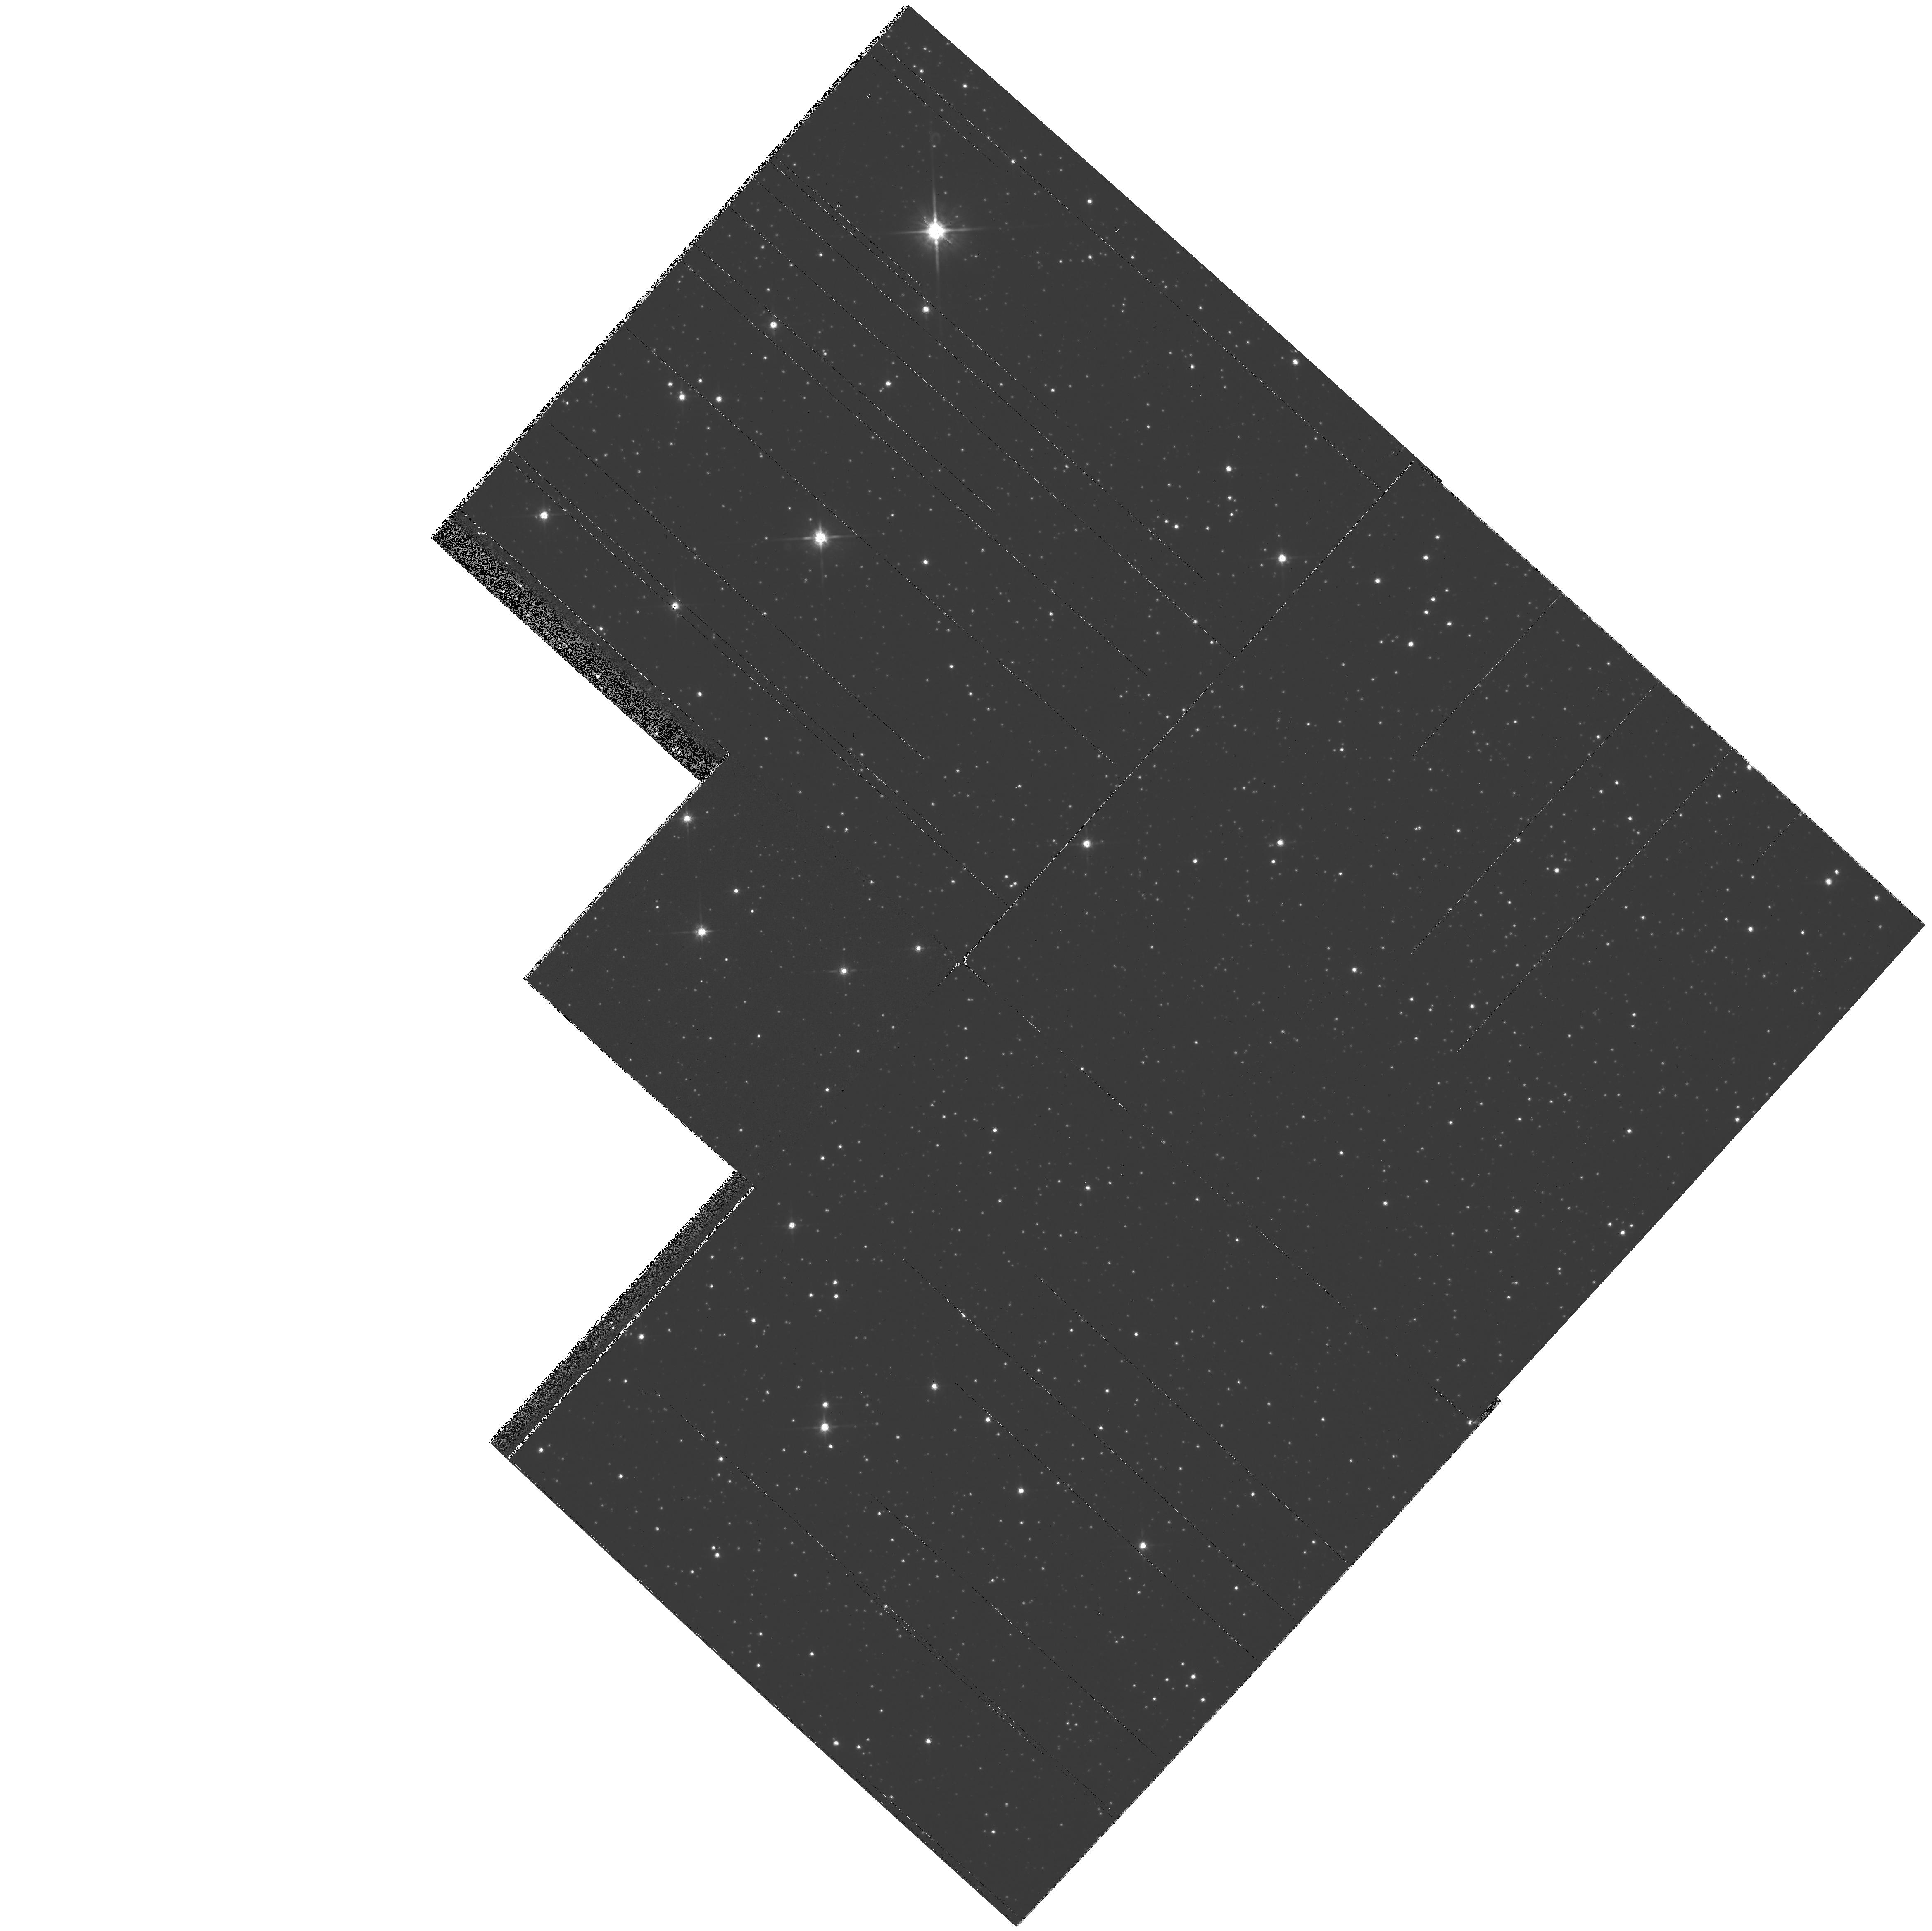
Target: SAKURAI-NOVALIKE-VAR
Instrument: WFPC2/PC
Filter: F814W
Exposure: 2 min
Observation ID: hst_7476_04_wfpc2_pc_f814w_u43o04

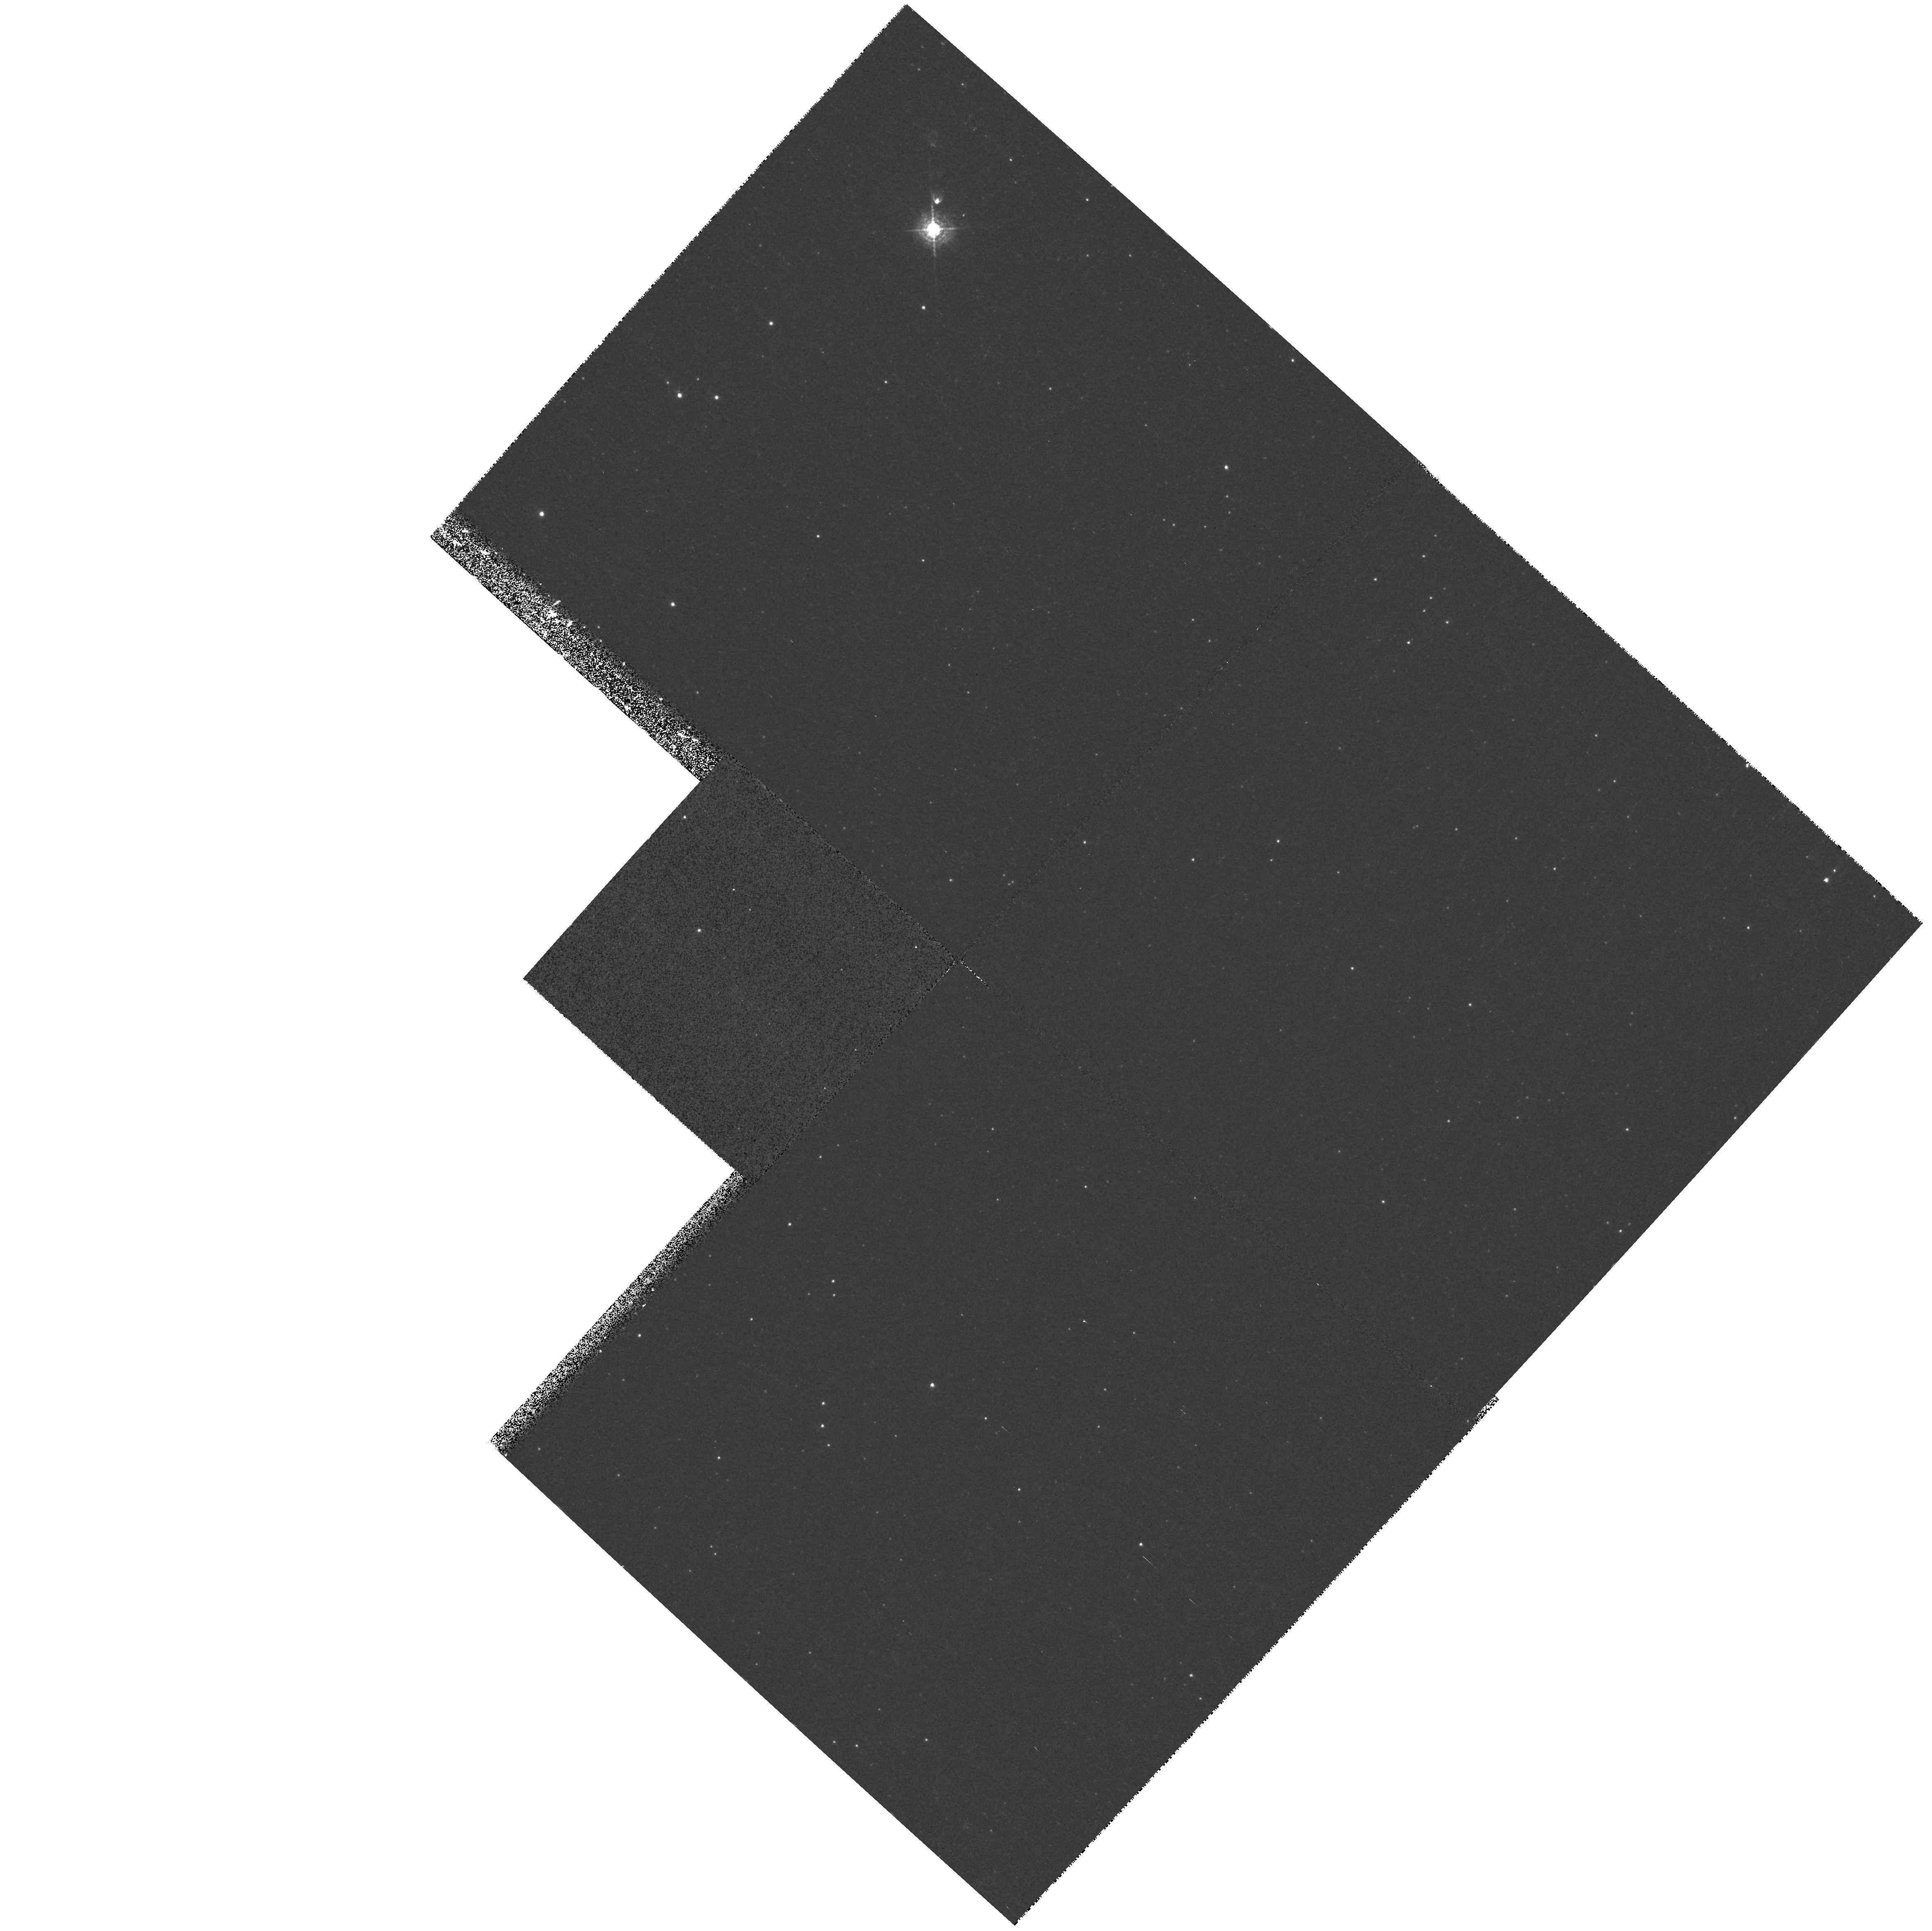
Target: SAKURAI-NOVALIKE-VAR
Instrument: WFPC2/PC
Filter: F502N
Exposure: 11 min
Observation ID: hst_7476_04_wfpc2_pc_f502n_u43o04

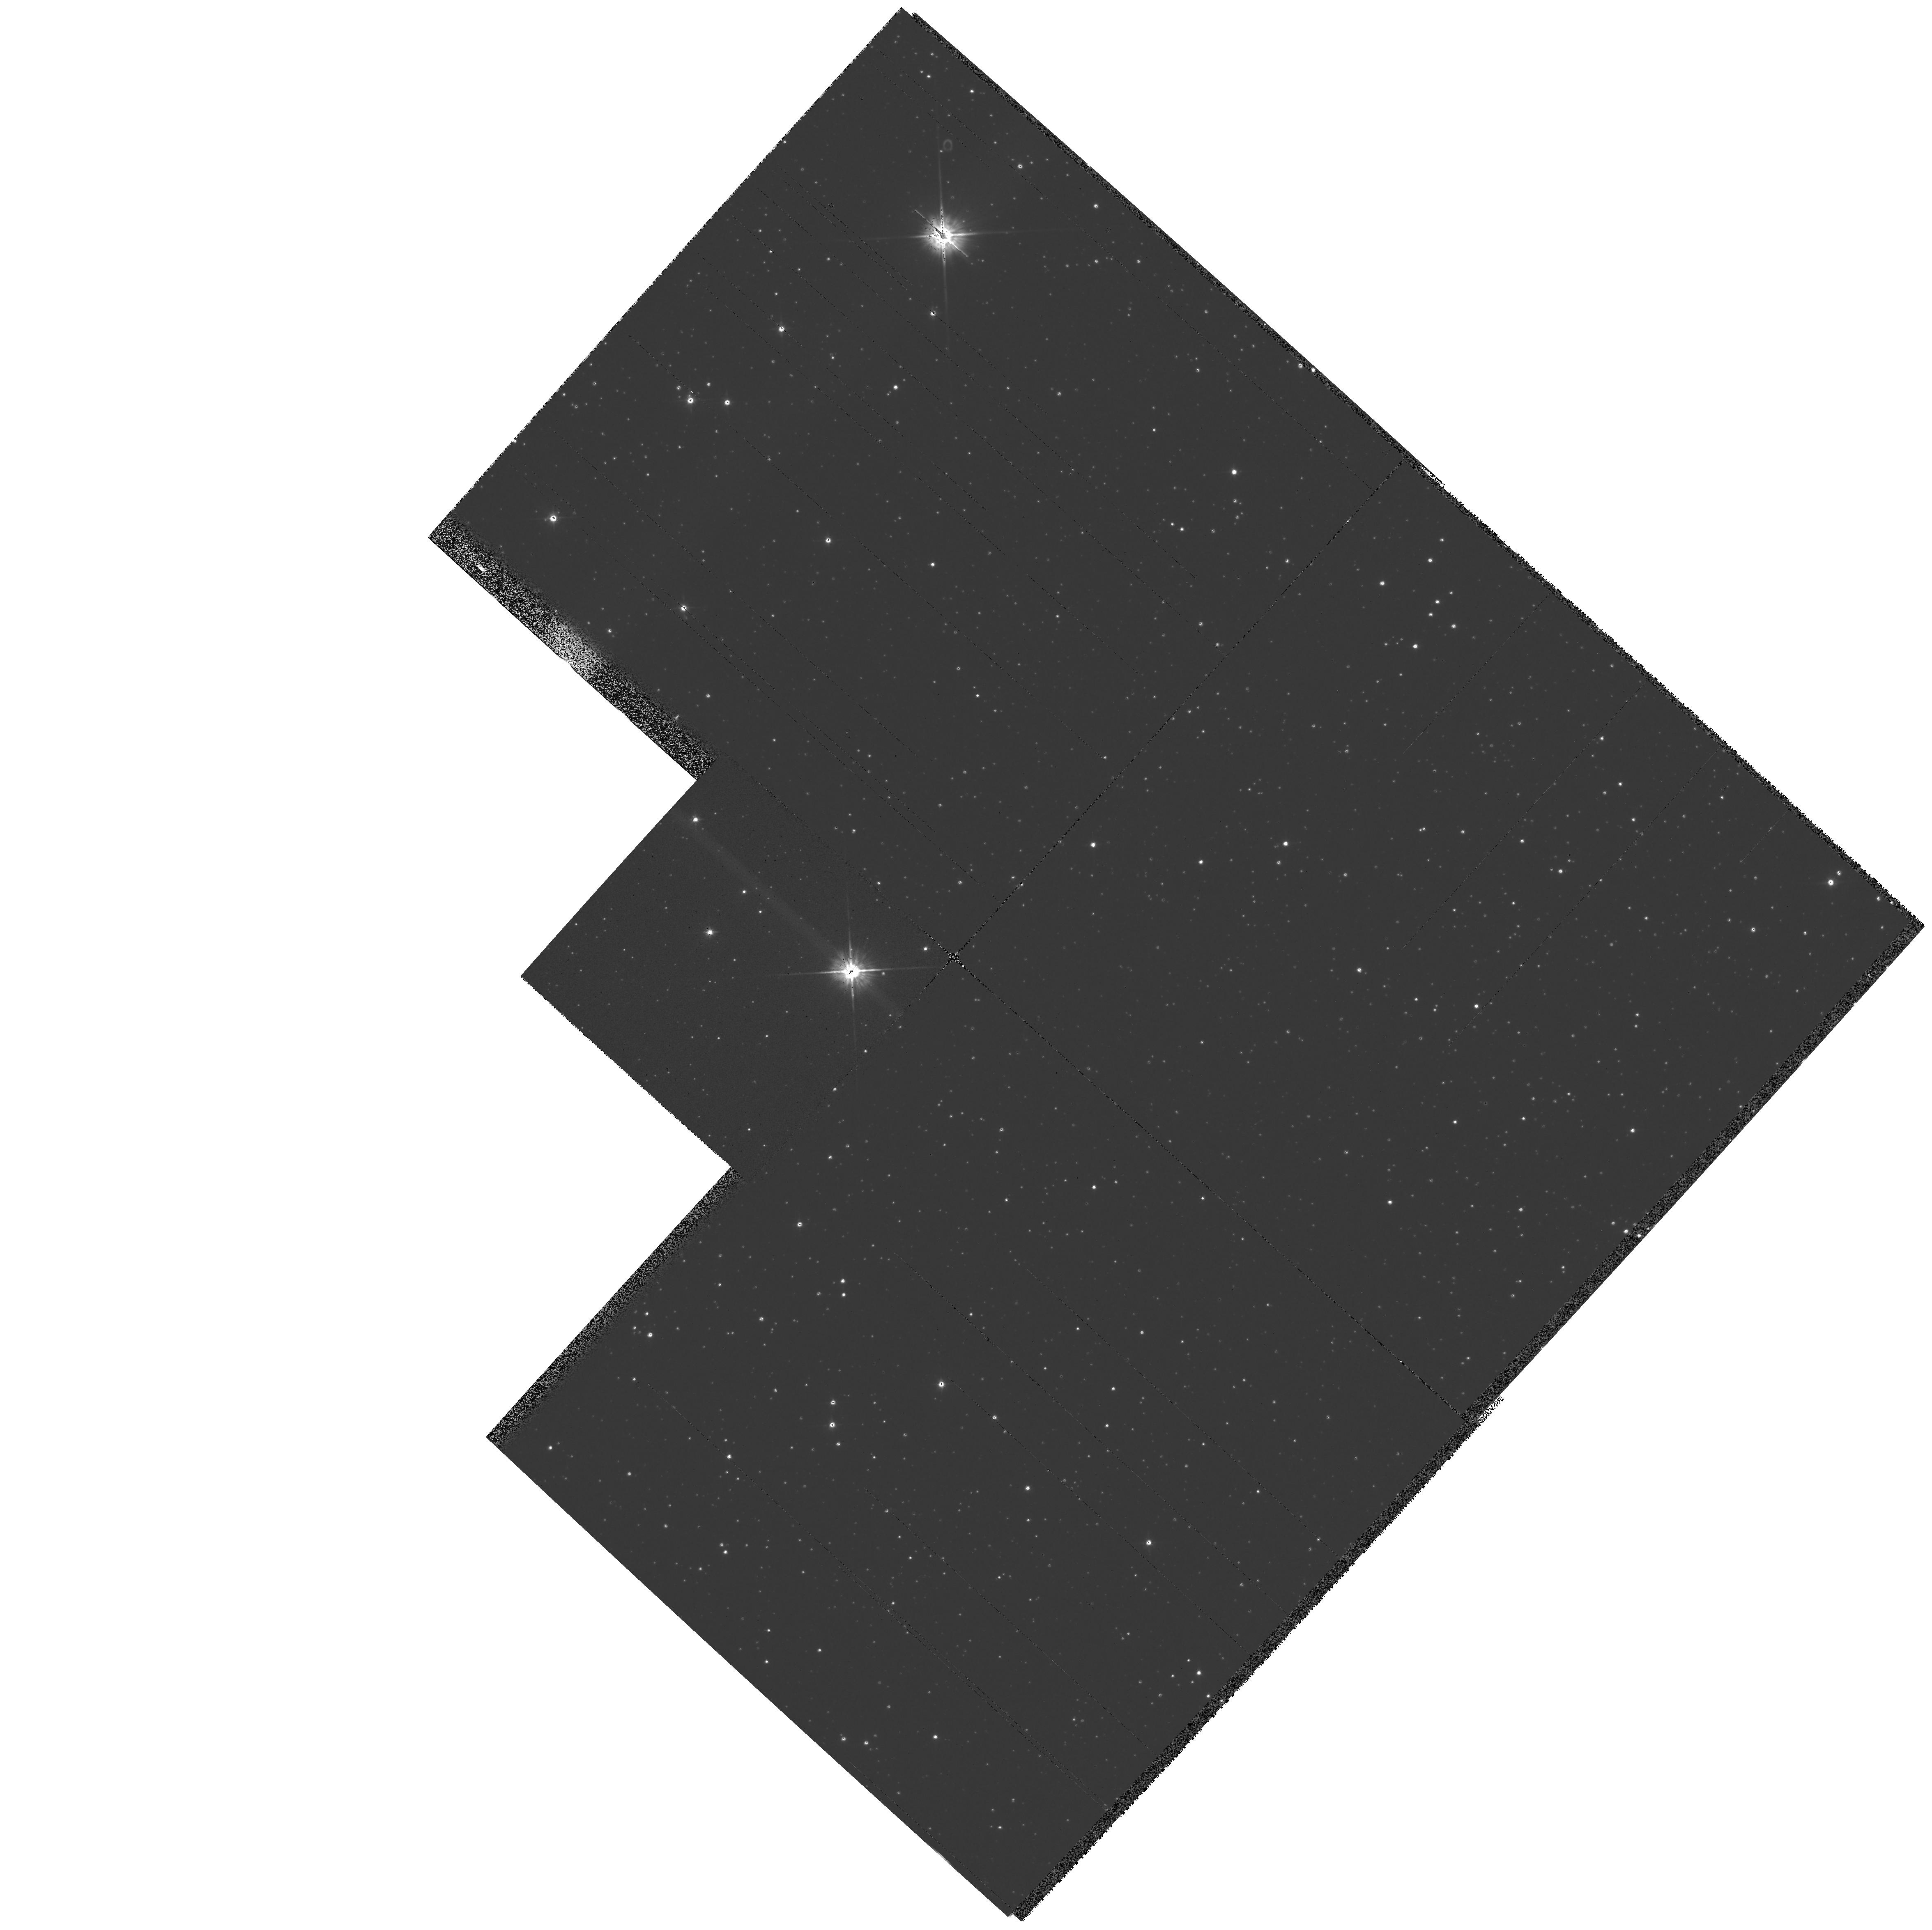
Target: SAKURAI-NOVALIKE-VAR
Instrument: WFPC2/PC
Filter: F555W
Exposure: 2 min
Observation ID: hst_7476_01_wfpc2_pc_f555w_u43o01

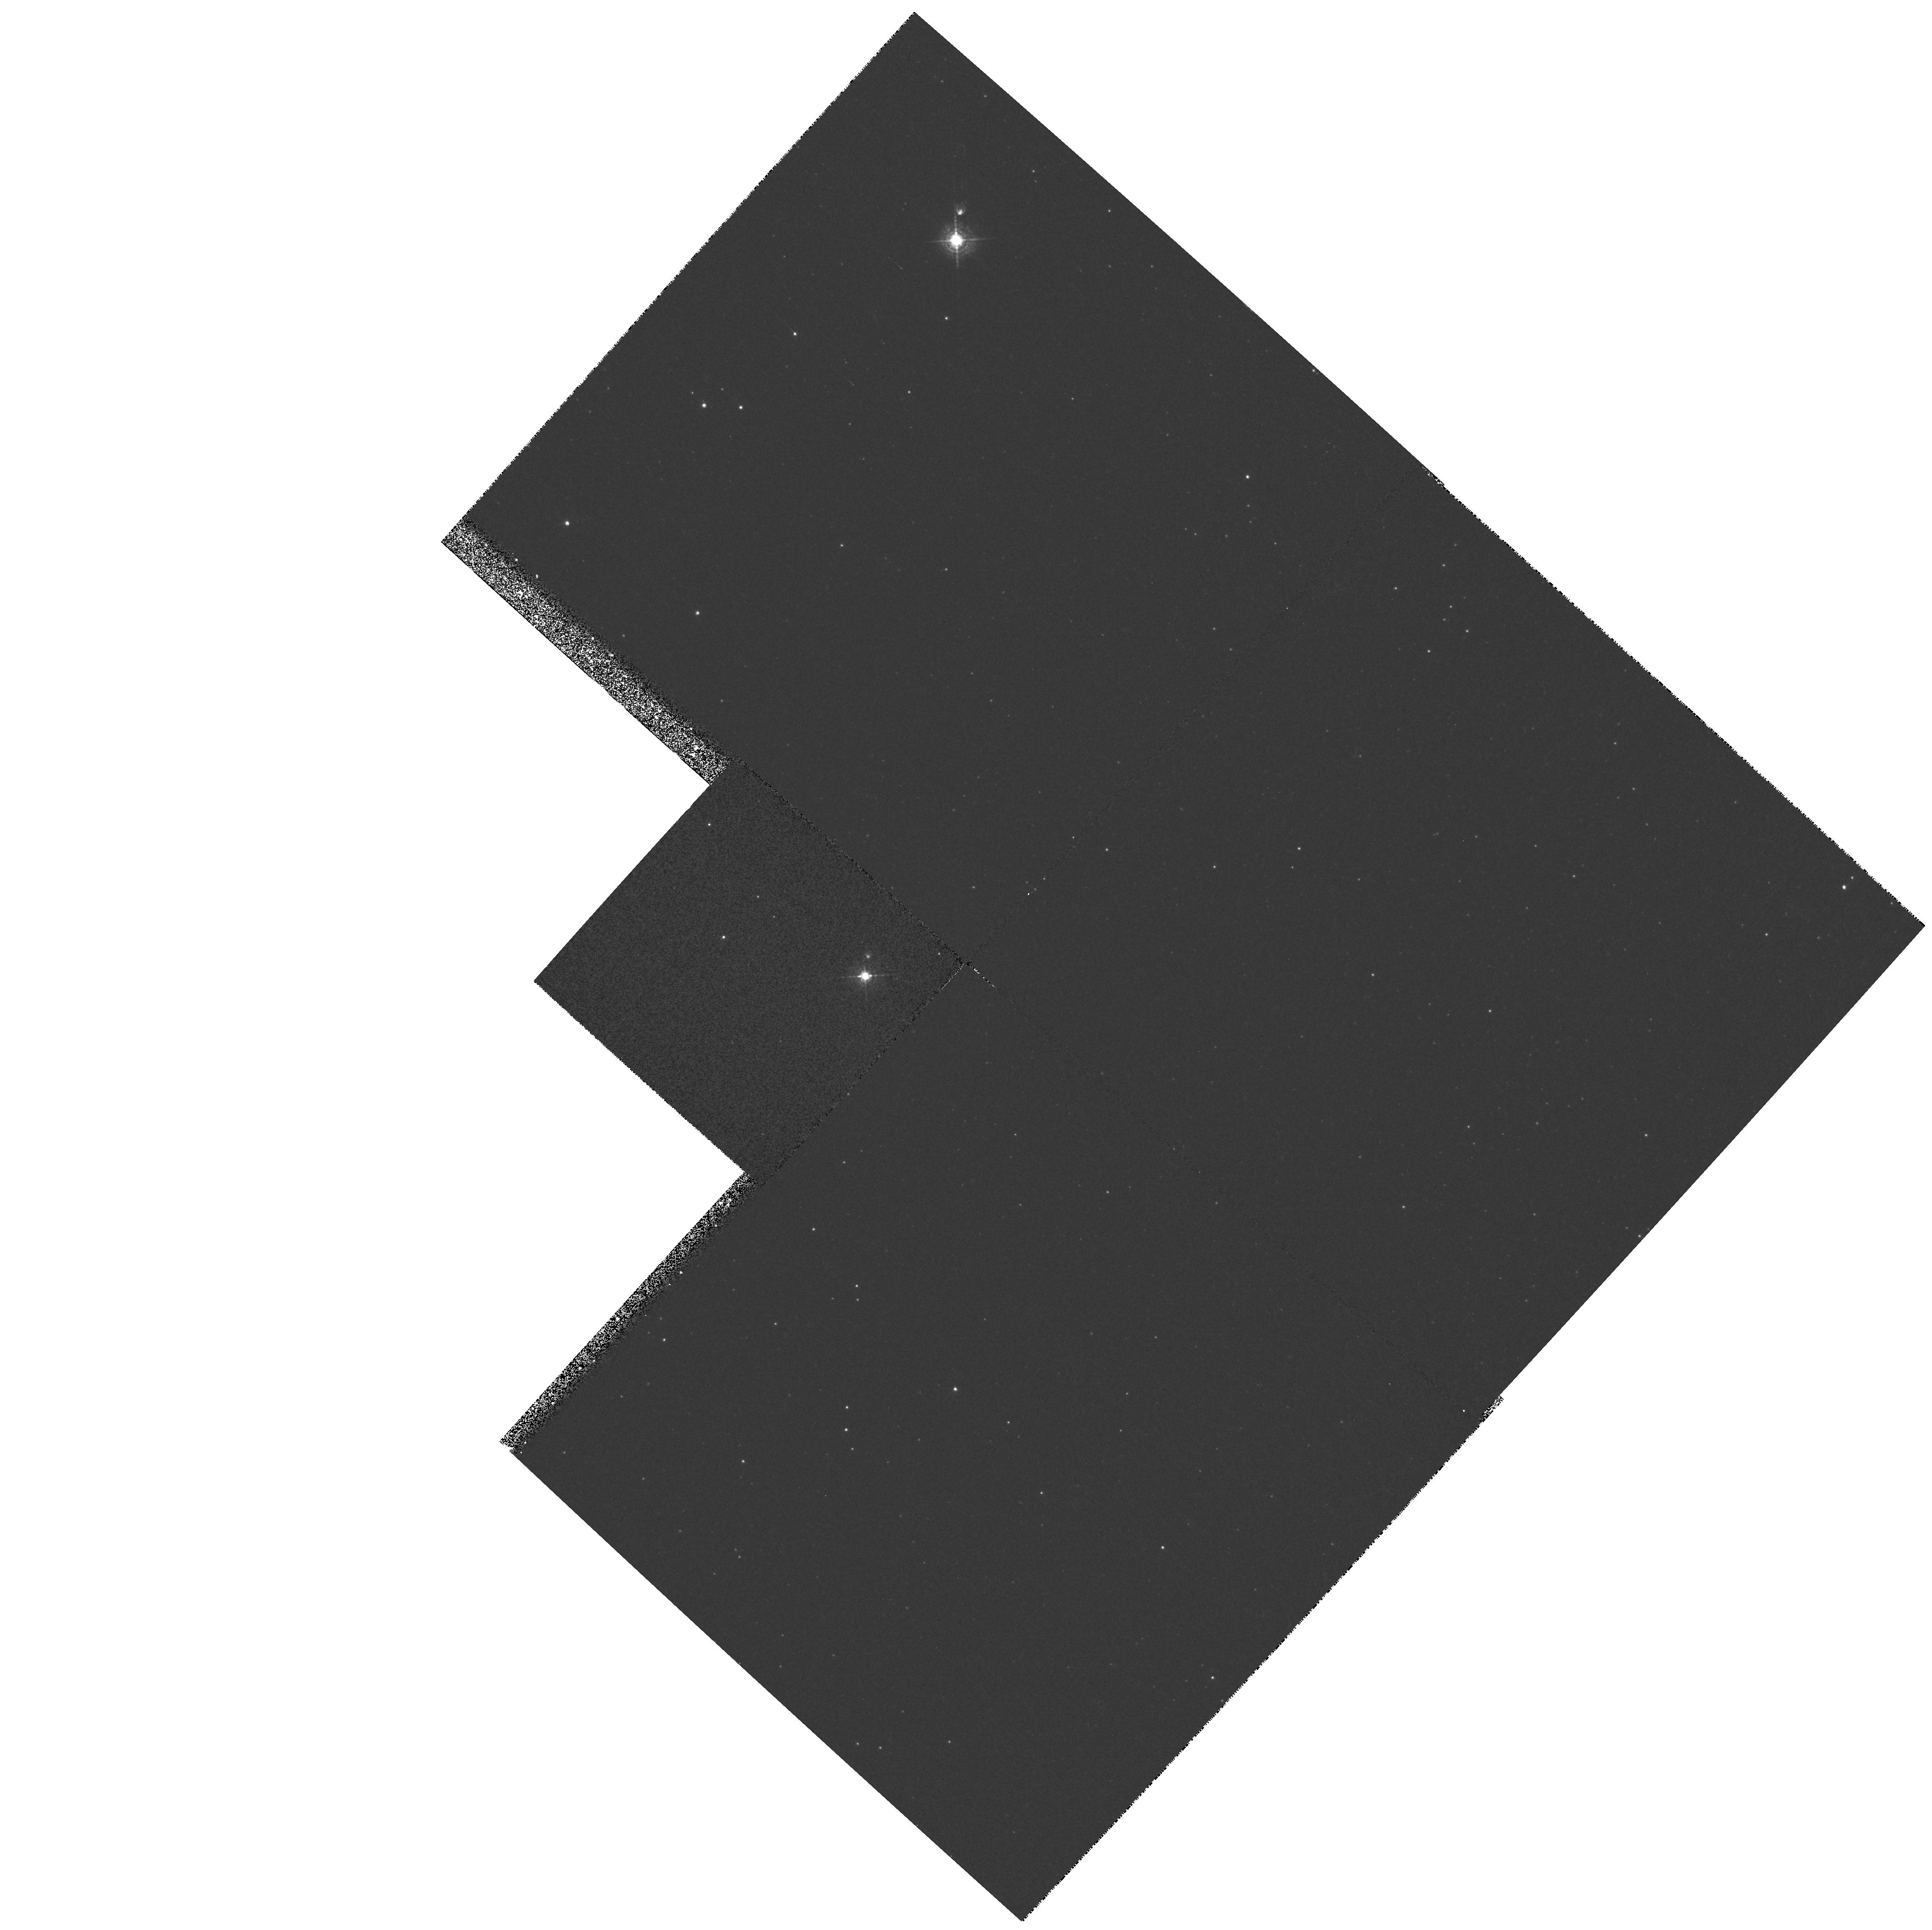
Target: SAKURAI-NOVALIKE-VAR
Instrument: WFPC2/PC
Filter: F502N
Exposure: 11 min
Observation ID: hst_7476_02_wfpc2_pc_f502n_u43o02

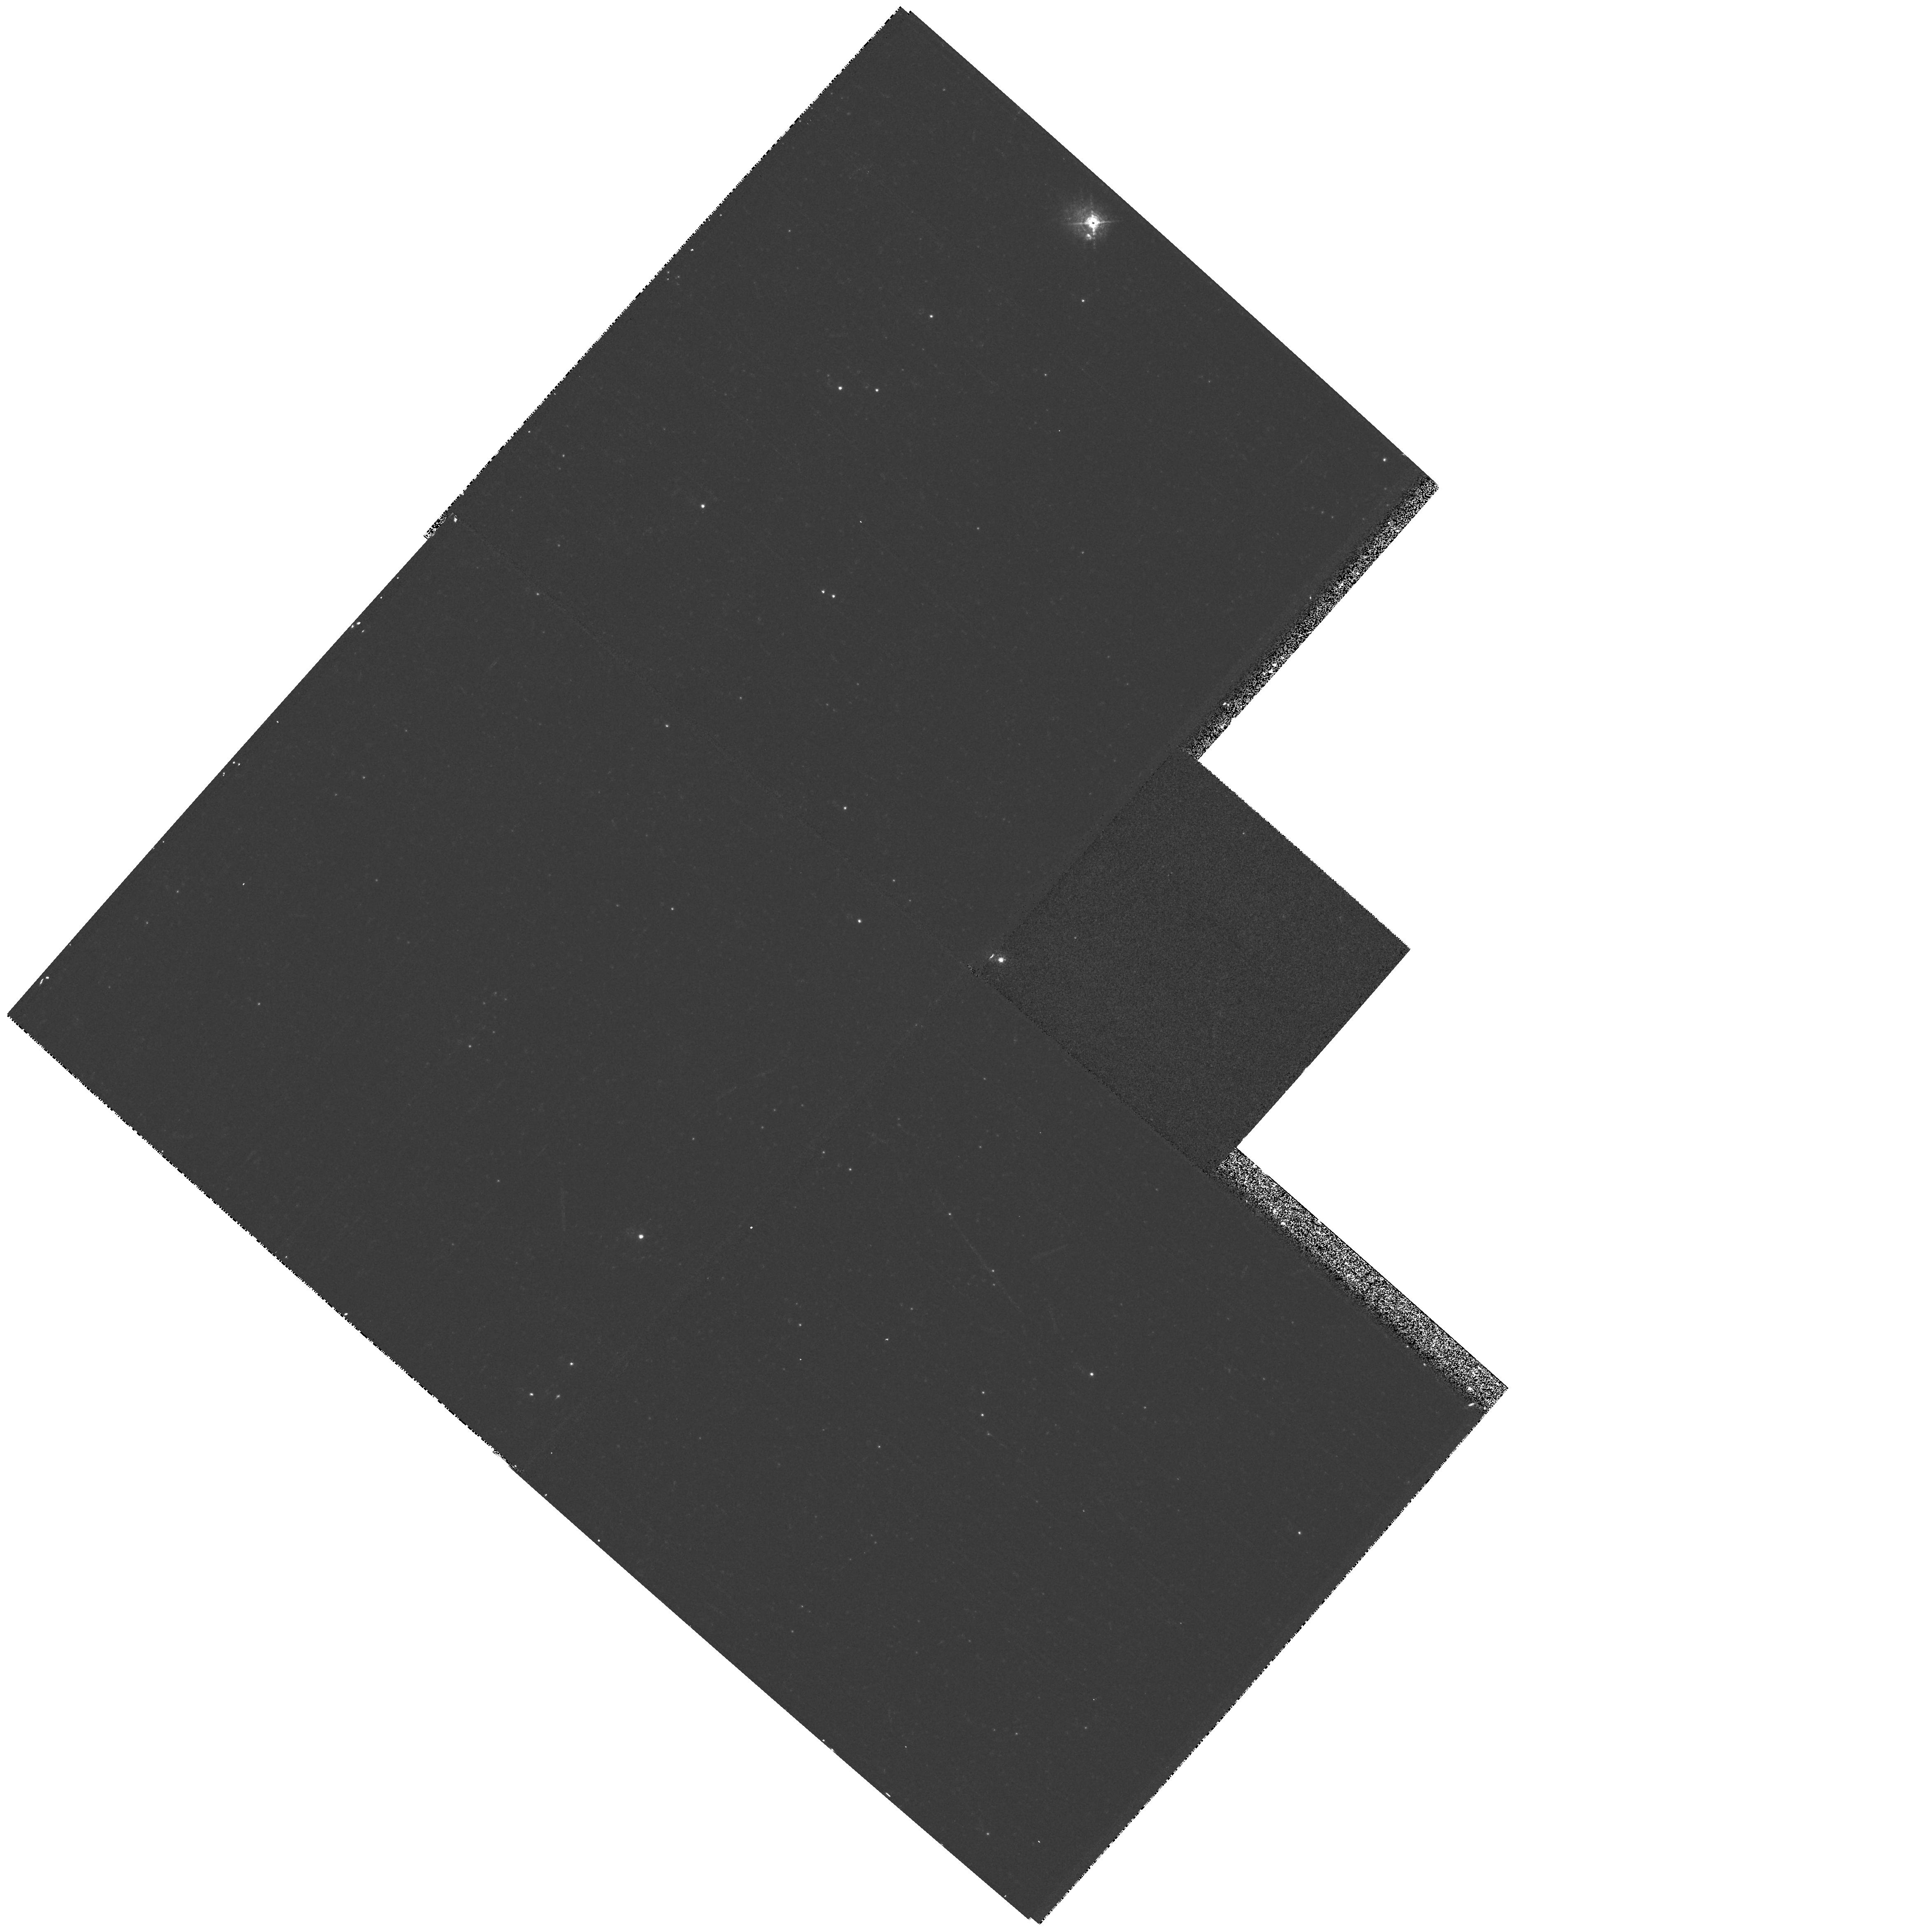
Target: SAKURAI-NOVALIKE-VAR
Instrument: WFPC2/PC
Filter: F502N
Exposure: 11 min
Observation ID: hst_7476_03_wfpc2_pc_f502n_u43o03

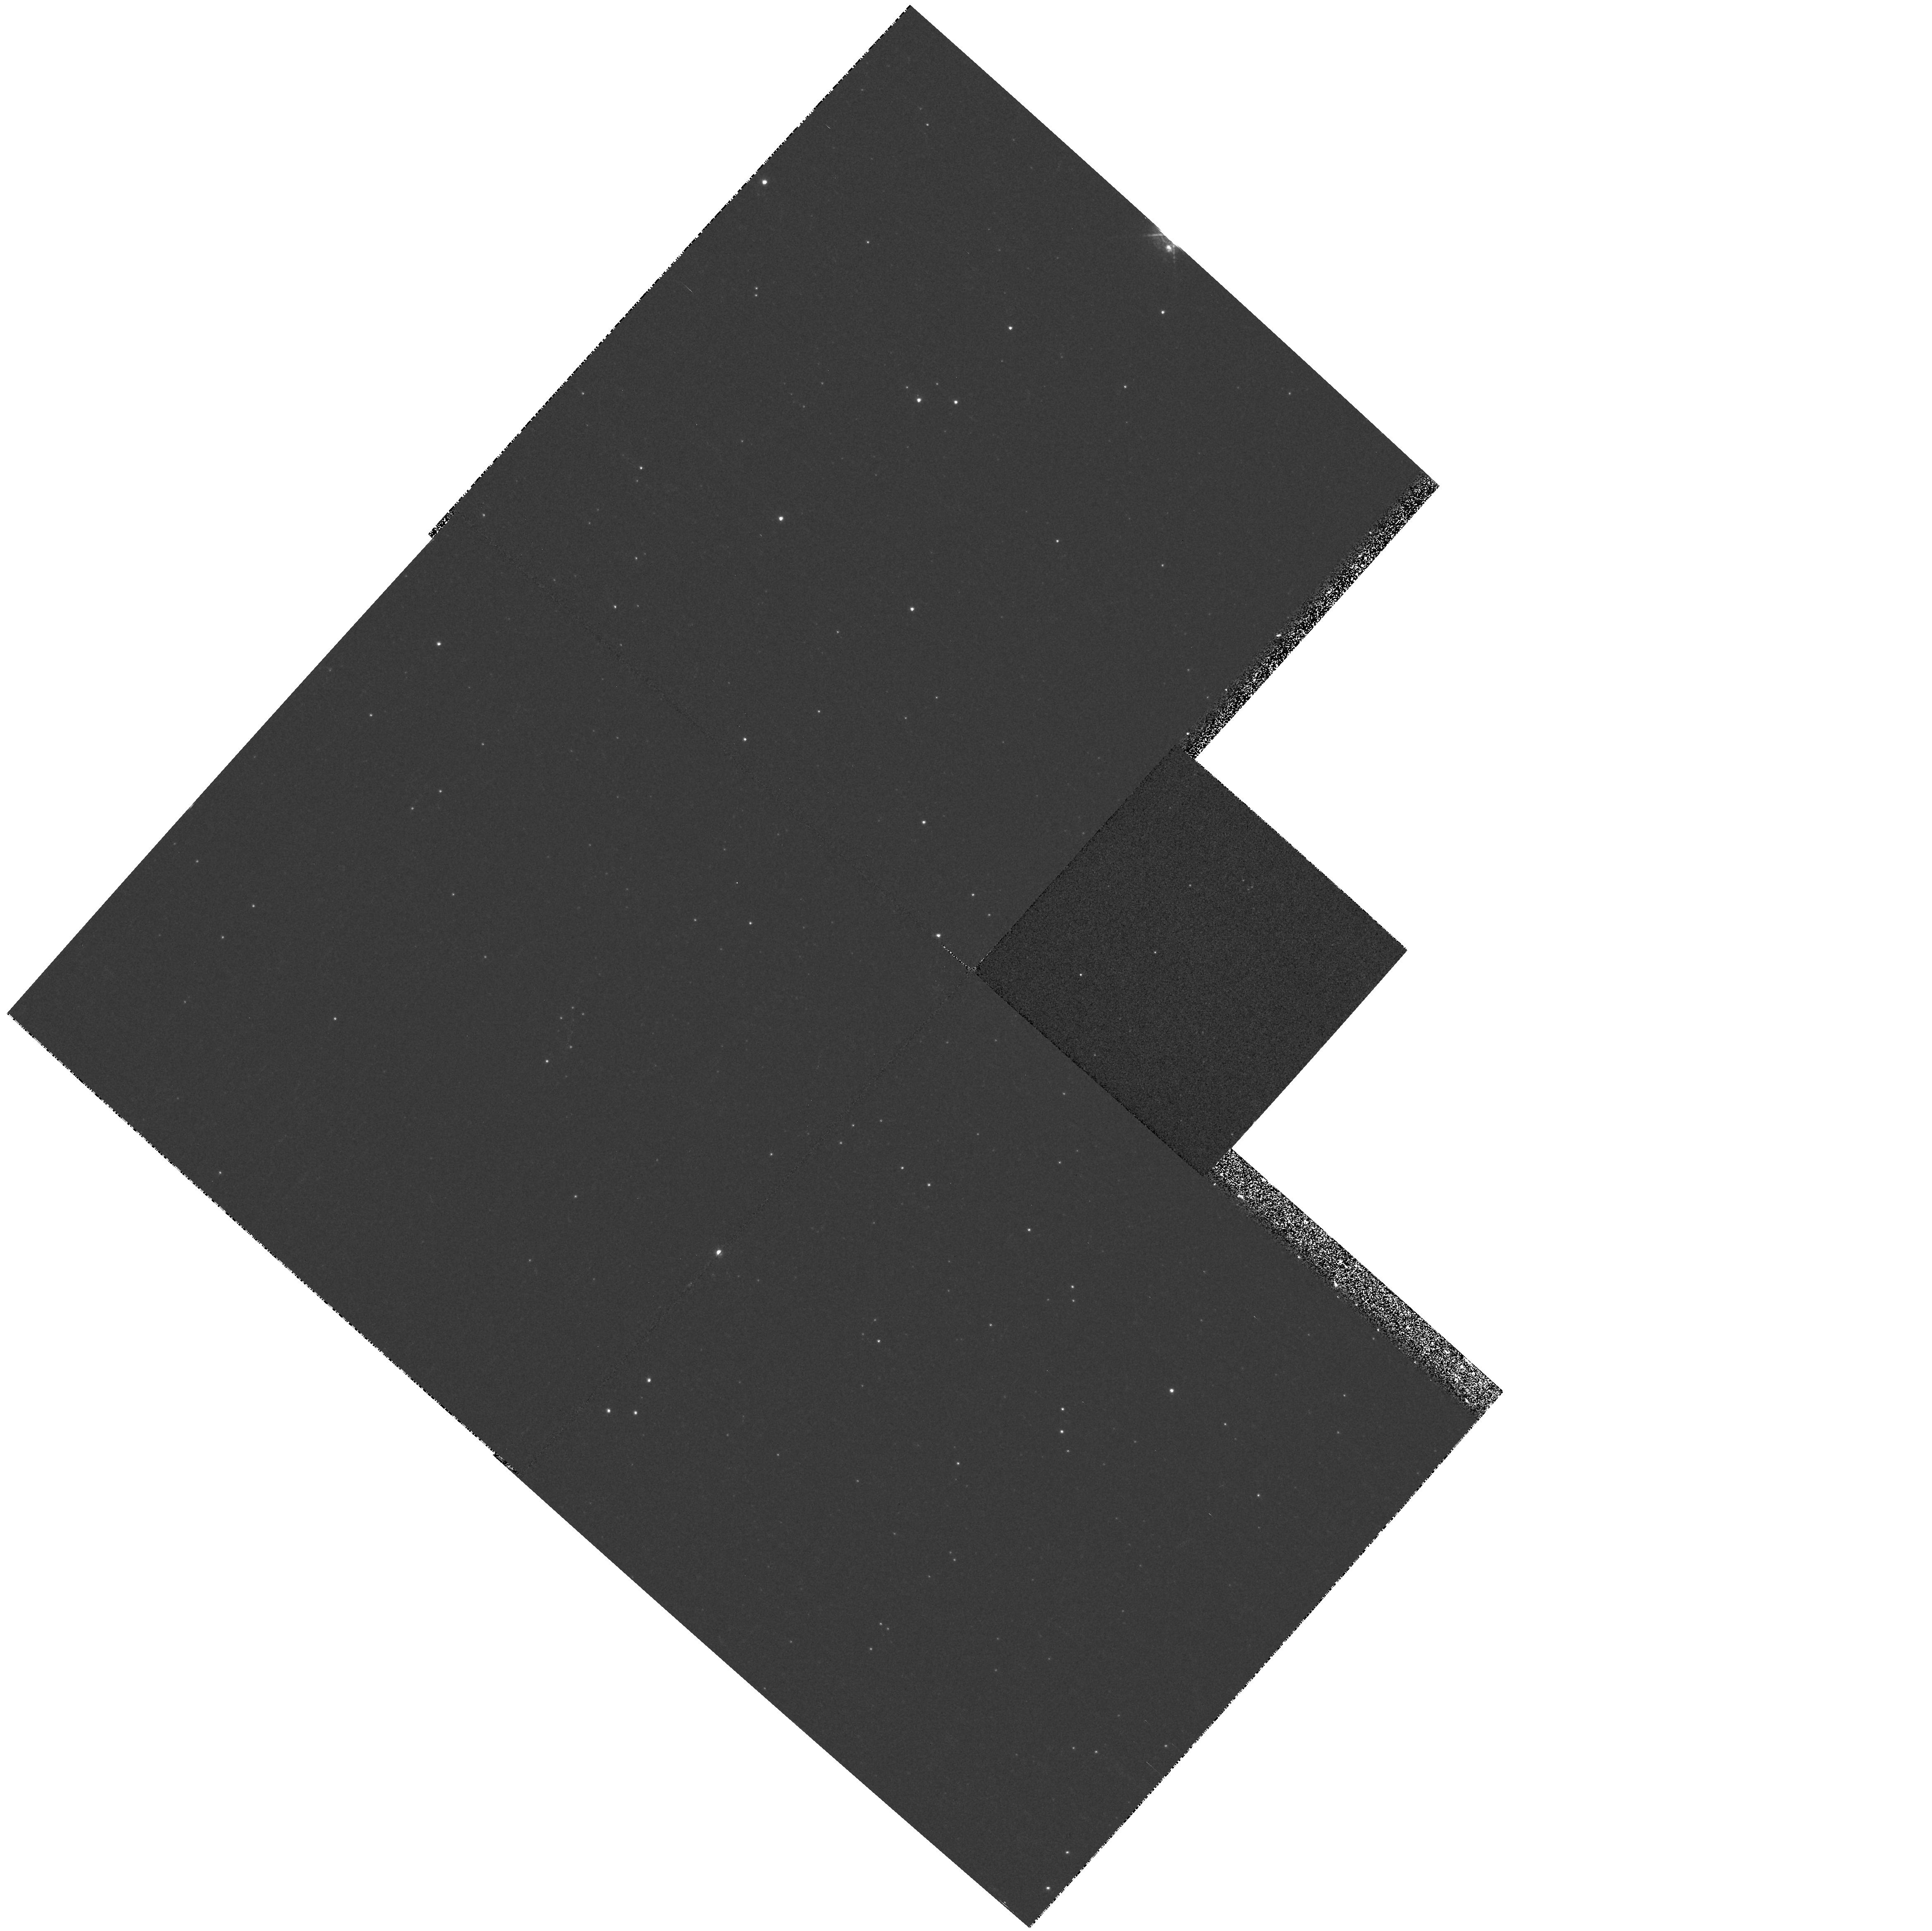
Target: SAKURAI-NOVALIKE-VAR
Instrument: WFPC2/PC
Filter: F502N
Exposure: 10 min
Observation ID: hst_7476_13_wfpc2_pc_f502n_u43o13

Sakurais Novalike Object: Real-Time Monitoring of a Stellar Thermal Pulse (PI: Bond, Howard)

The eruption of Sakurai's novalike variable in Sagittarius presents a "once-in-a-lifetime" opportunity for real-time observations of a star undergoing a final helium thermal pulse. The star rose from obscurity to become an 11th-magnitude, hydrogen-deficient red giant in 1995-96, but it is (possibly) already evolving back to high temperature. During the next few years, it will begin to (re)-ionize its large, faint planetary nebula, and we should be able to witness the reestablishment of a fast stellar wind as the effective temperature increases. We will use STIS to monitor the spectroscopic development of the star in the UV at regular 2-month intervals over the next 3 years. We will also use WFPC2 to check for propagation of a light echo into the surrounding medium by obtaining images twice per year. In combination with ground-based monitoring (optical, IR, and mm), we will produce the first detailed case study of a thermal pulse. As we are essentially seeing a star retracing its evolution across the HR diagram from the AGB to the planetary-nebula phase, these observations will also aid our understanding of the more general case of post-AGB stellar evolution.